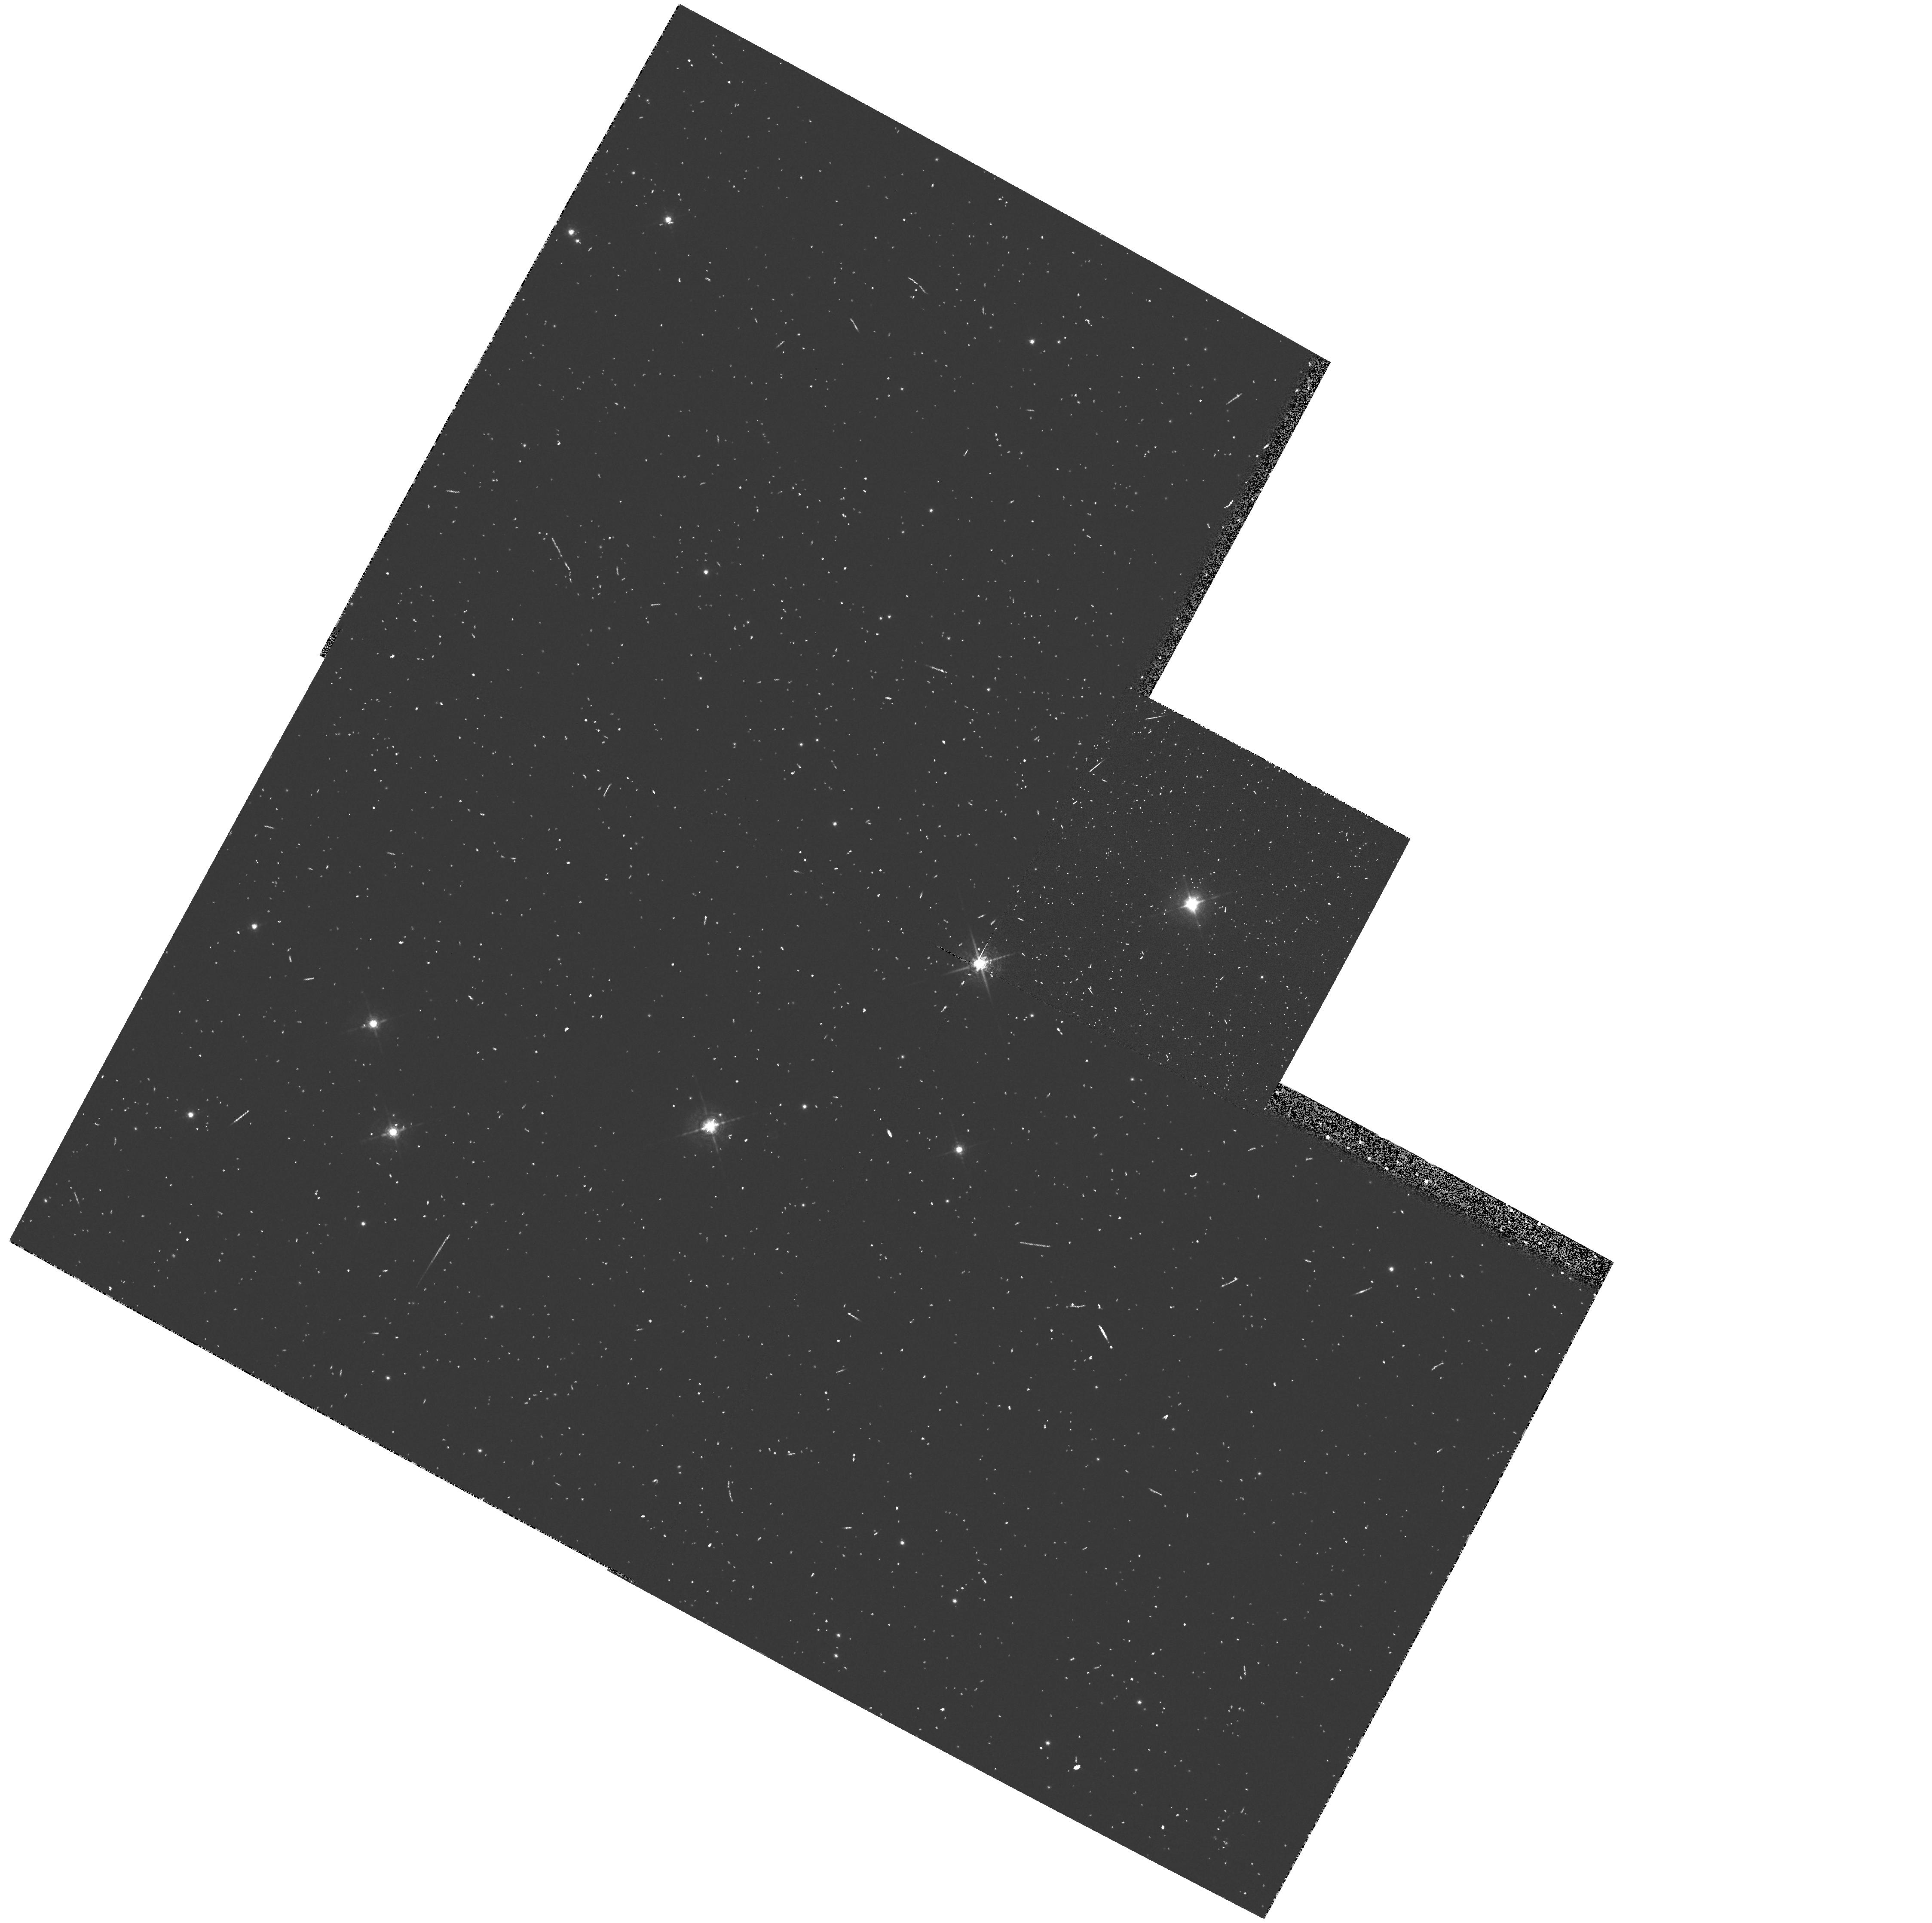
Target: QY-SGE. Instrument: WFPC2/PC. Filter: F588N. Exposure: 8 min. Observation ID: hst_6366_10_wfpc2_pc_f588n_u36b10

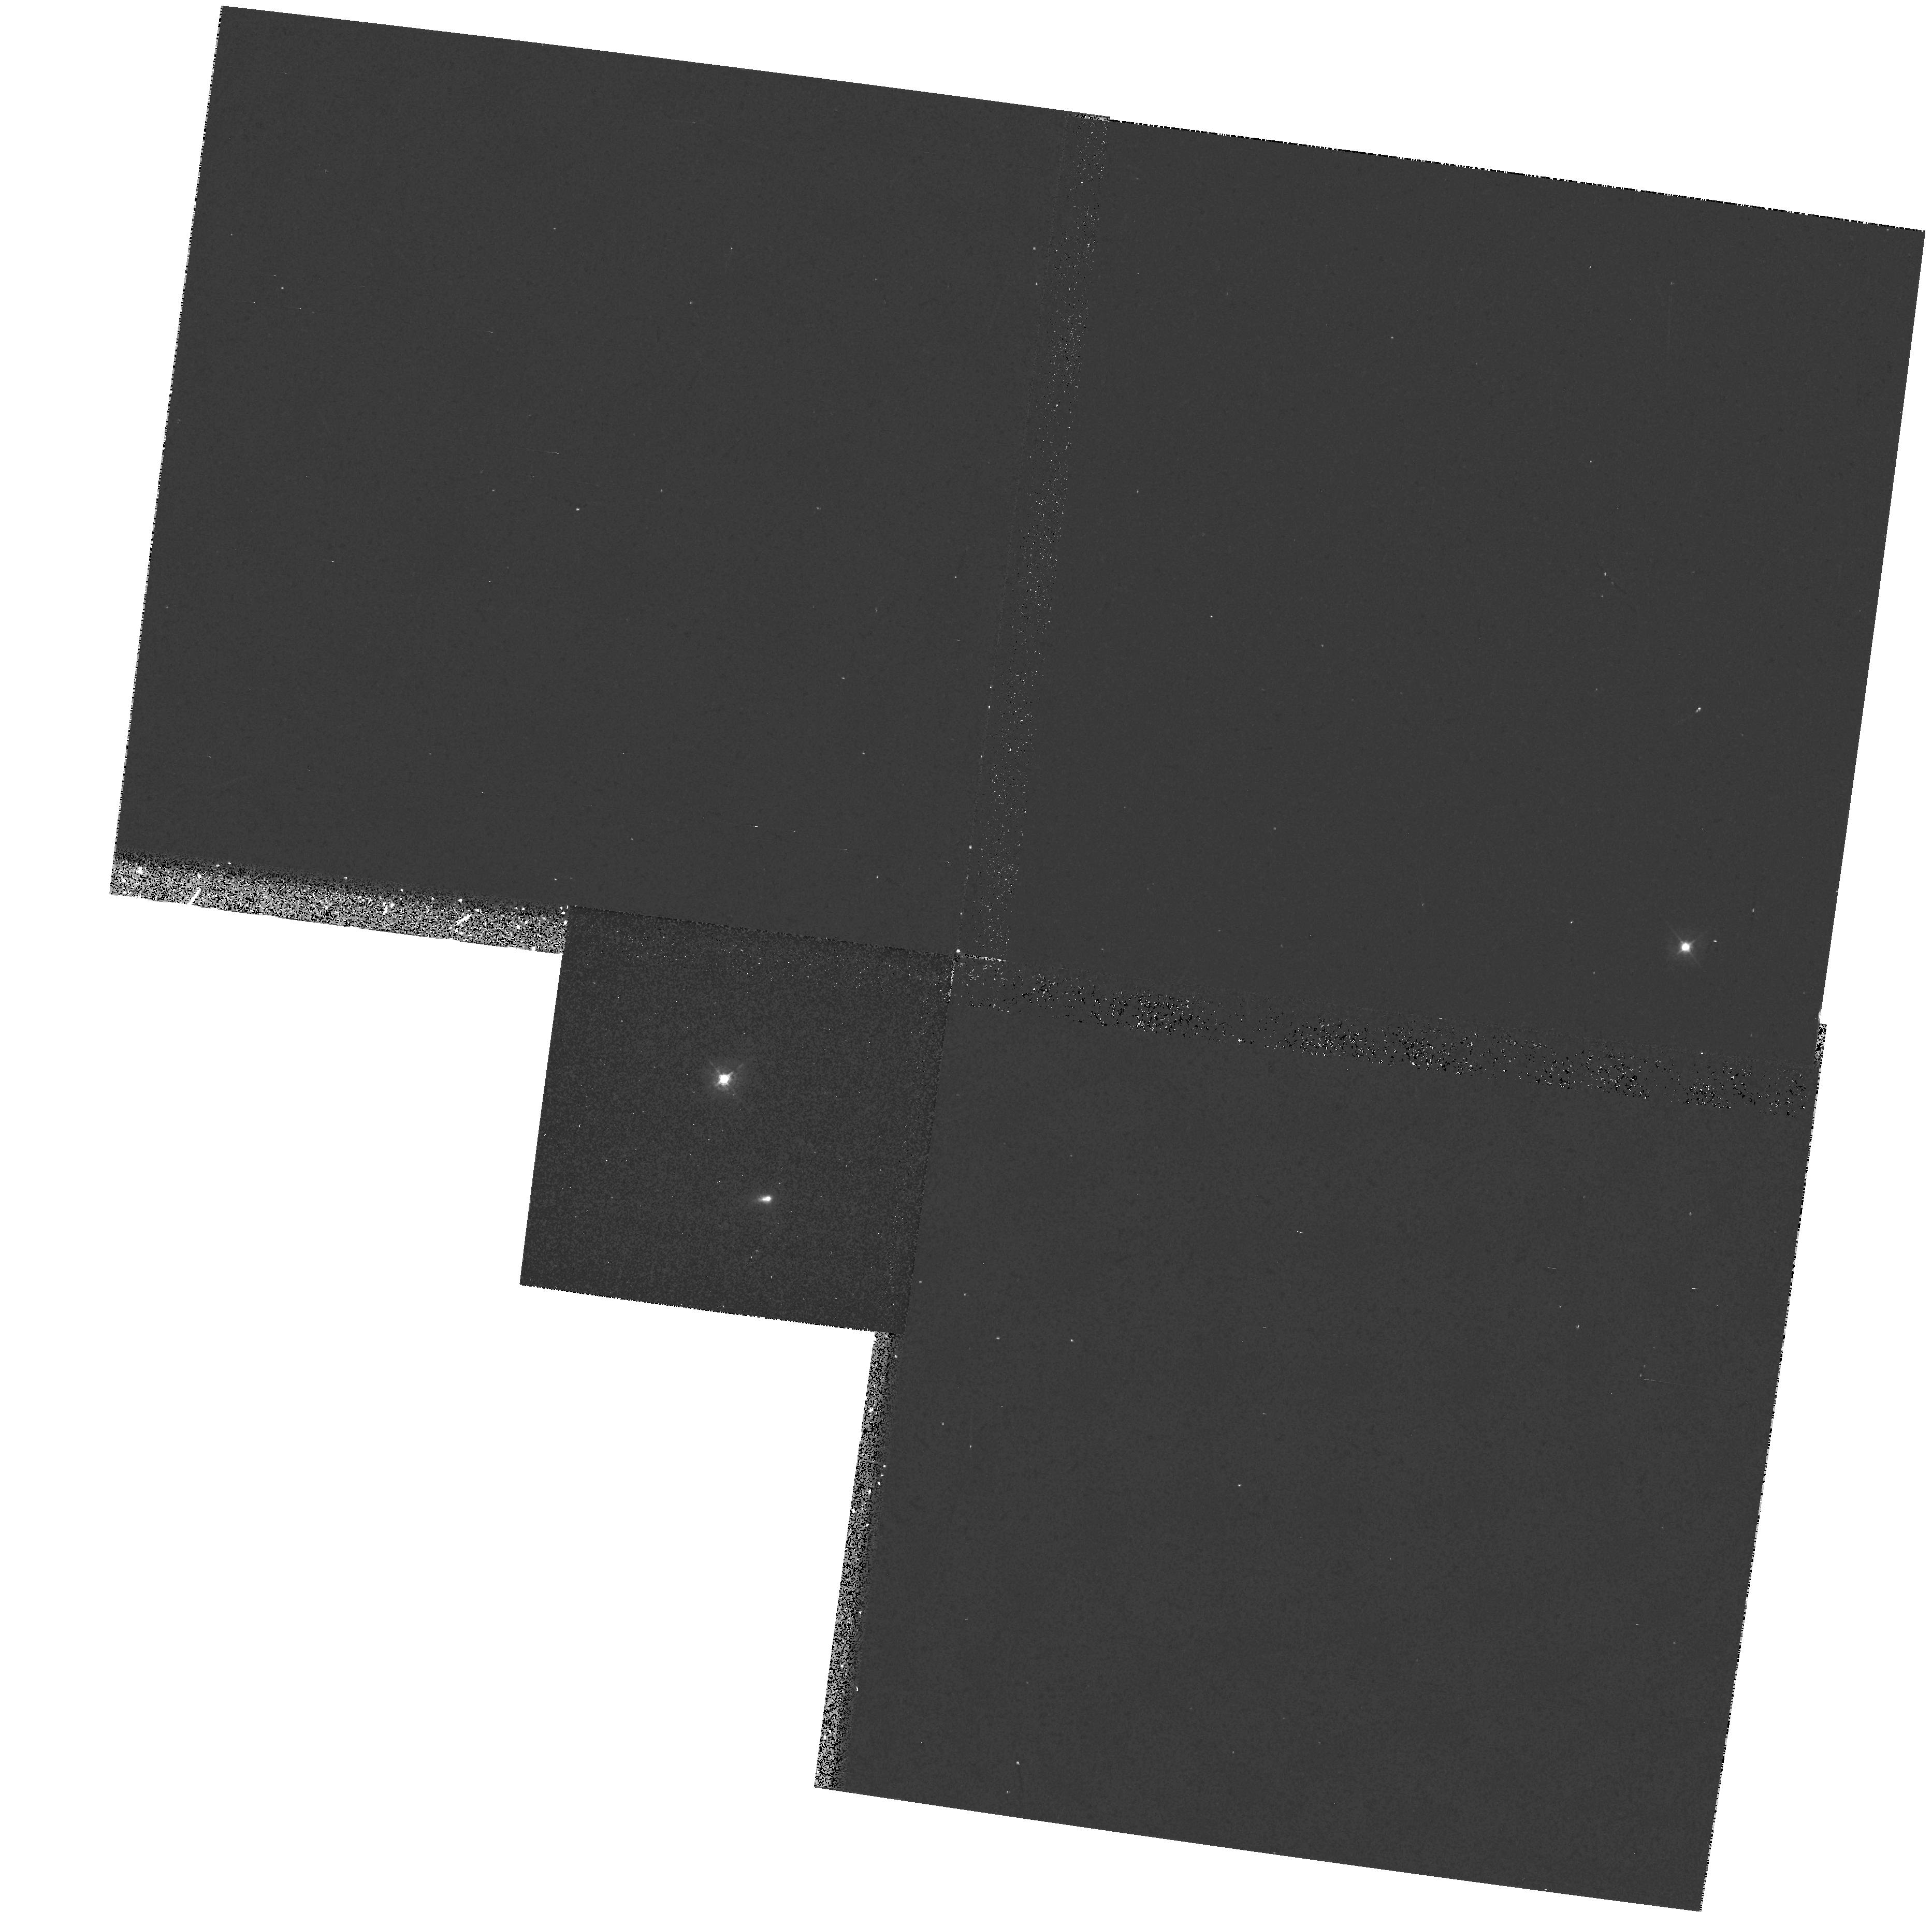
Target: RW-LMI. Instrument: WFPC2/PC. Filter: F439W. Exposure: 13 min. Observation ID: hst_6366_04_wfpc2_pc_f439w_u36b04

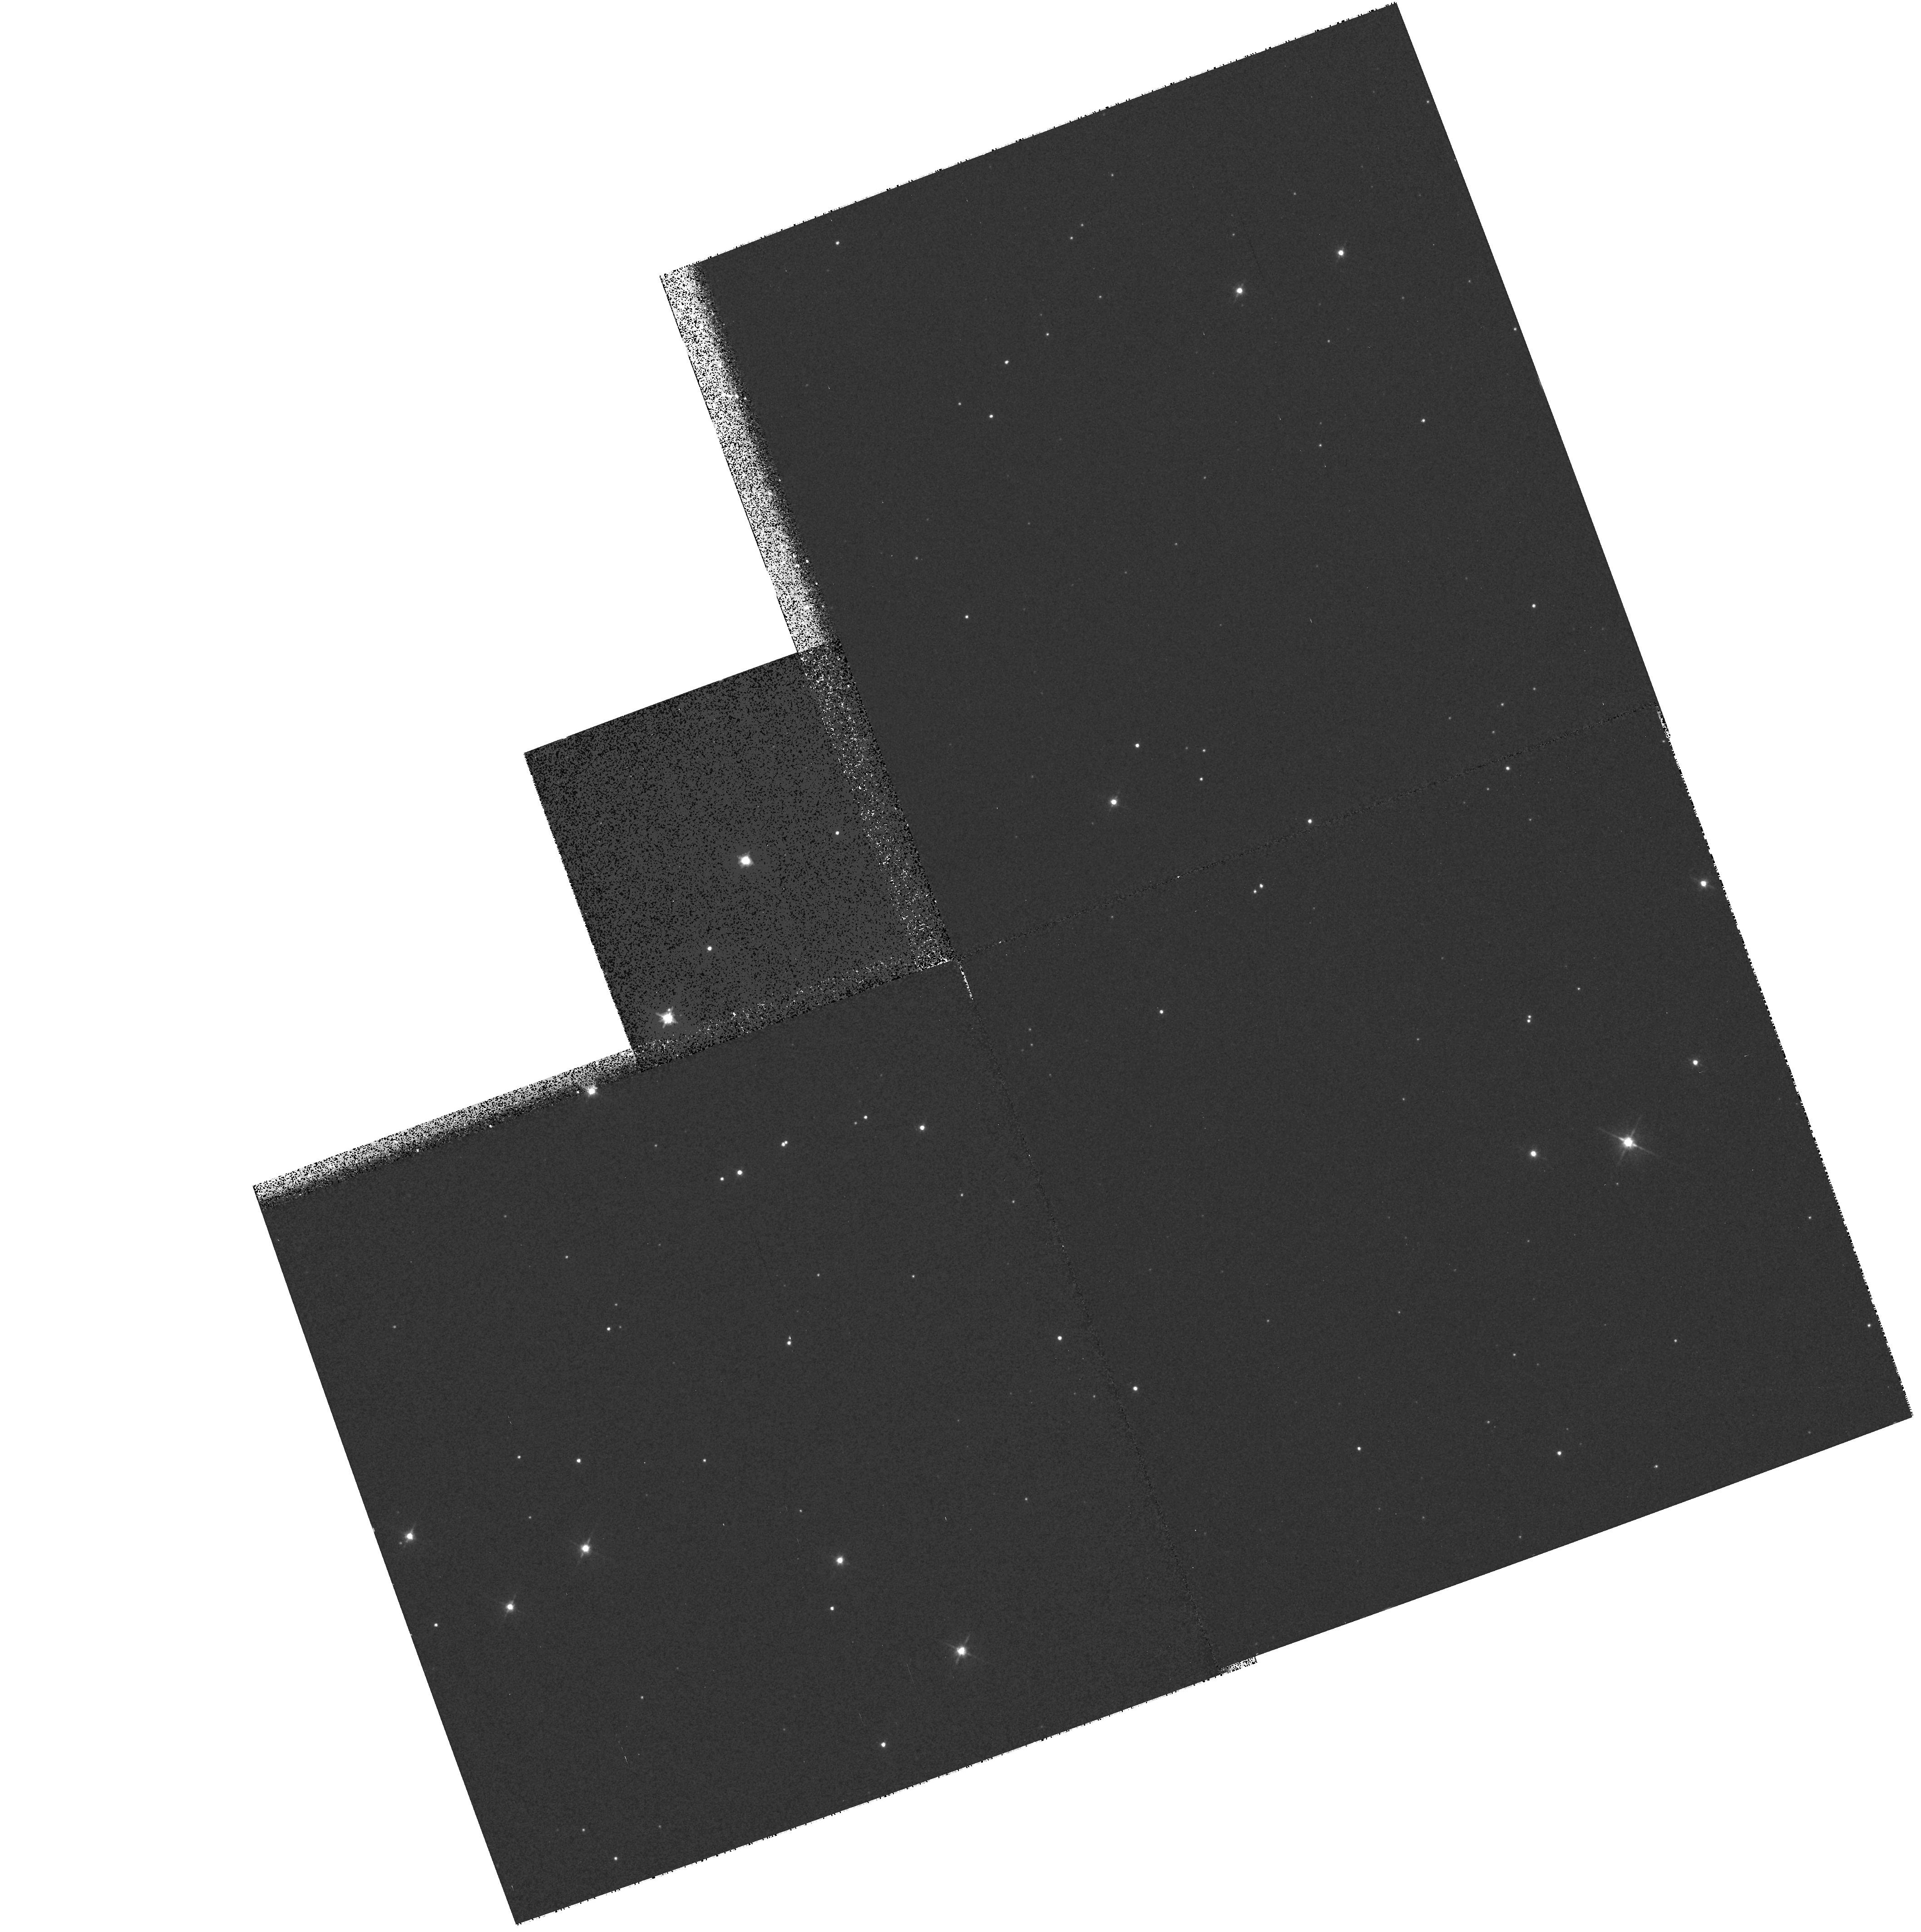
Target: V1899-CYG. Instrument: WFPC2/PC. Filter: F555W. Exposure: 12 min. Observation ID: hst_6366_11_wfpc2_pc_f555w_u36b11

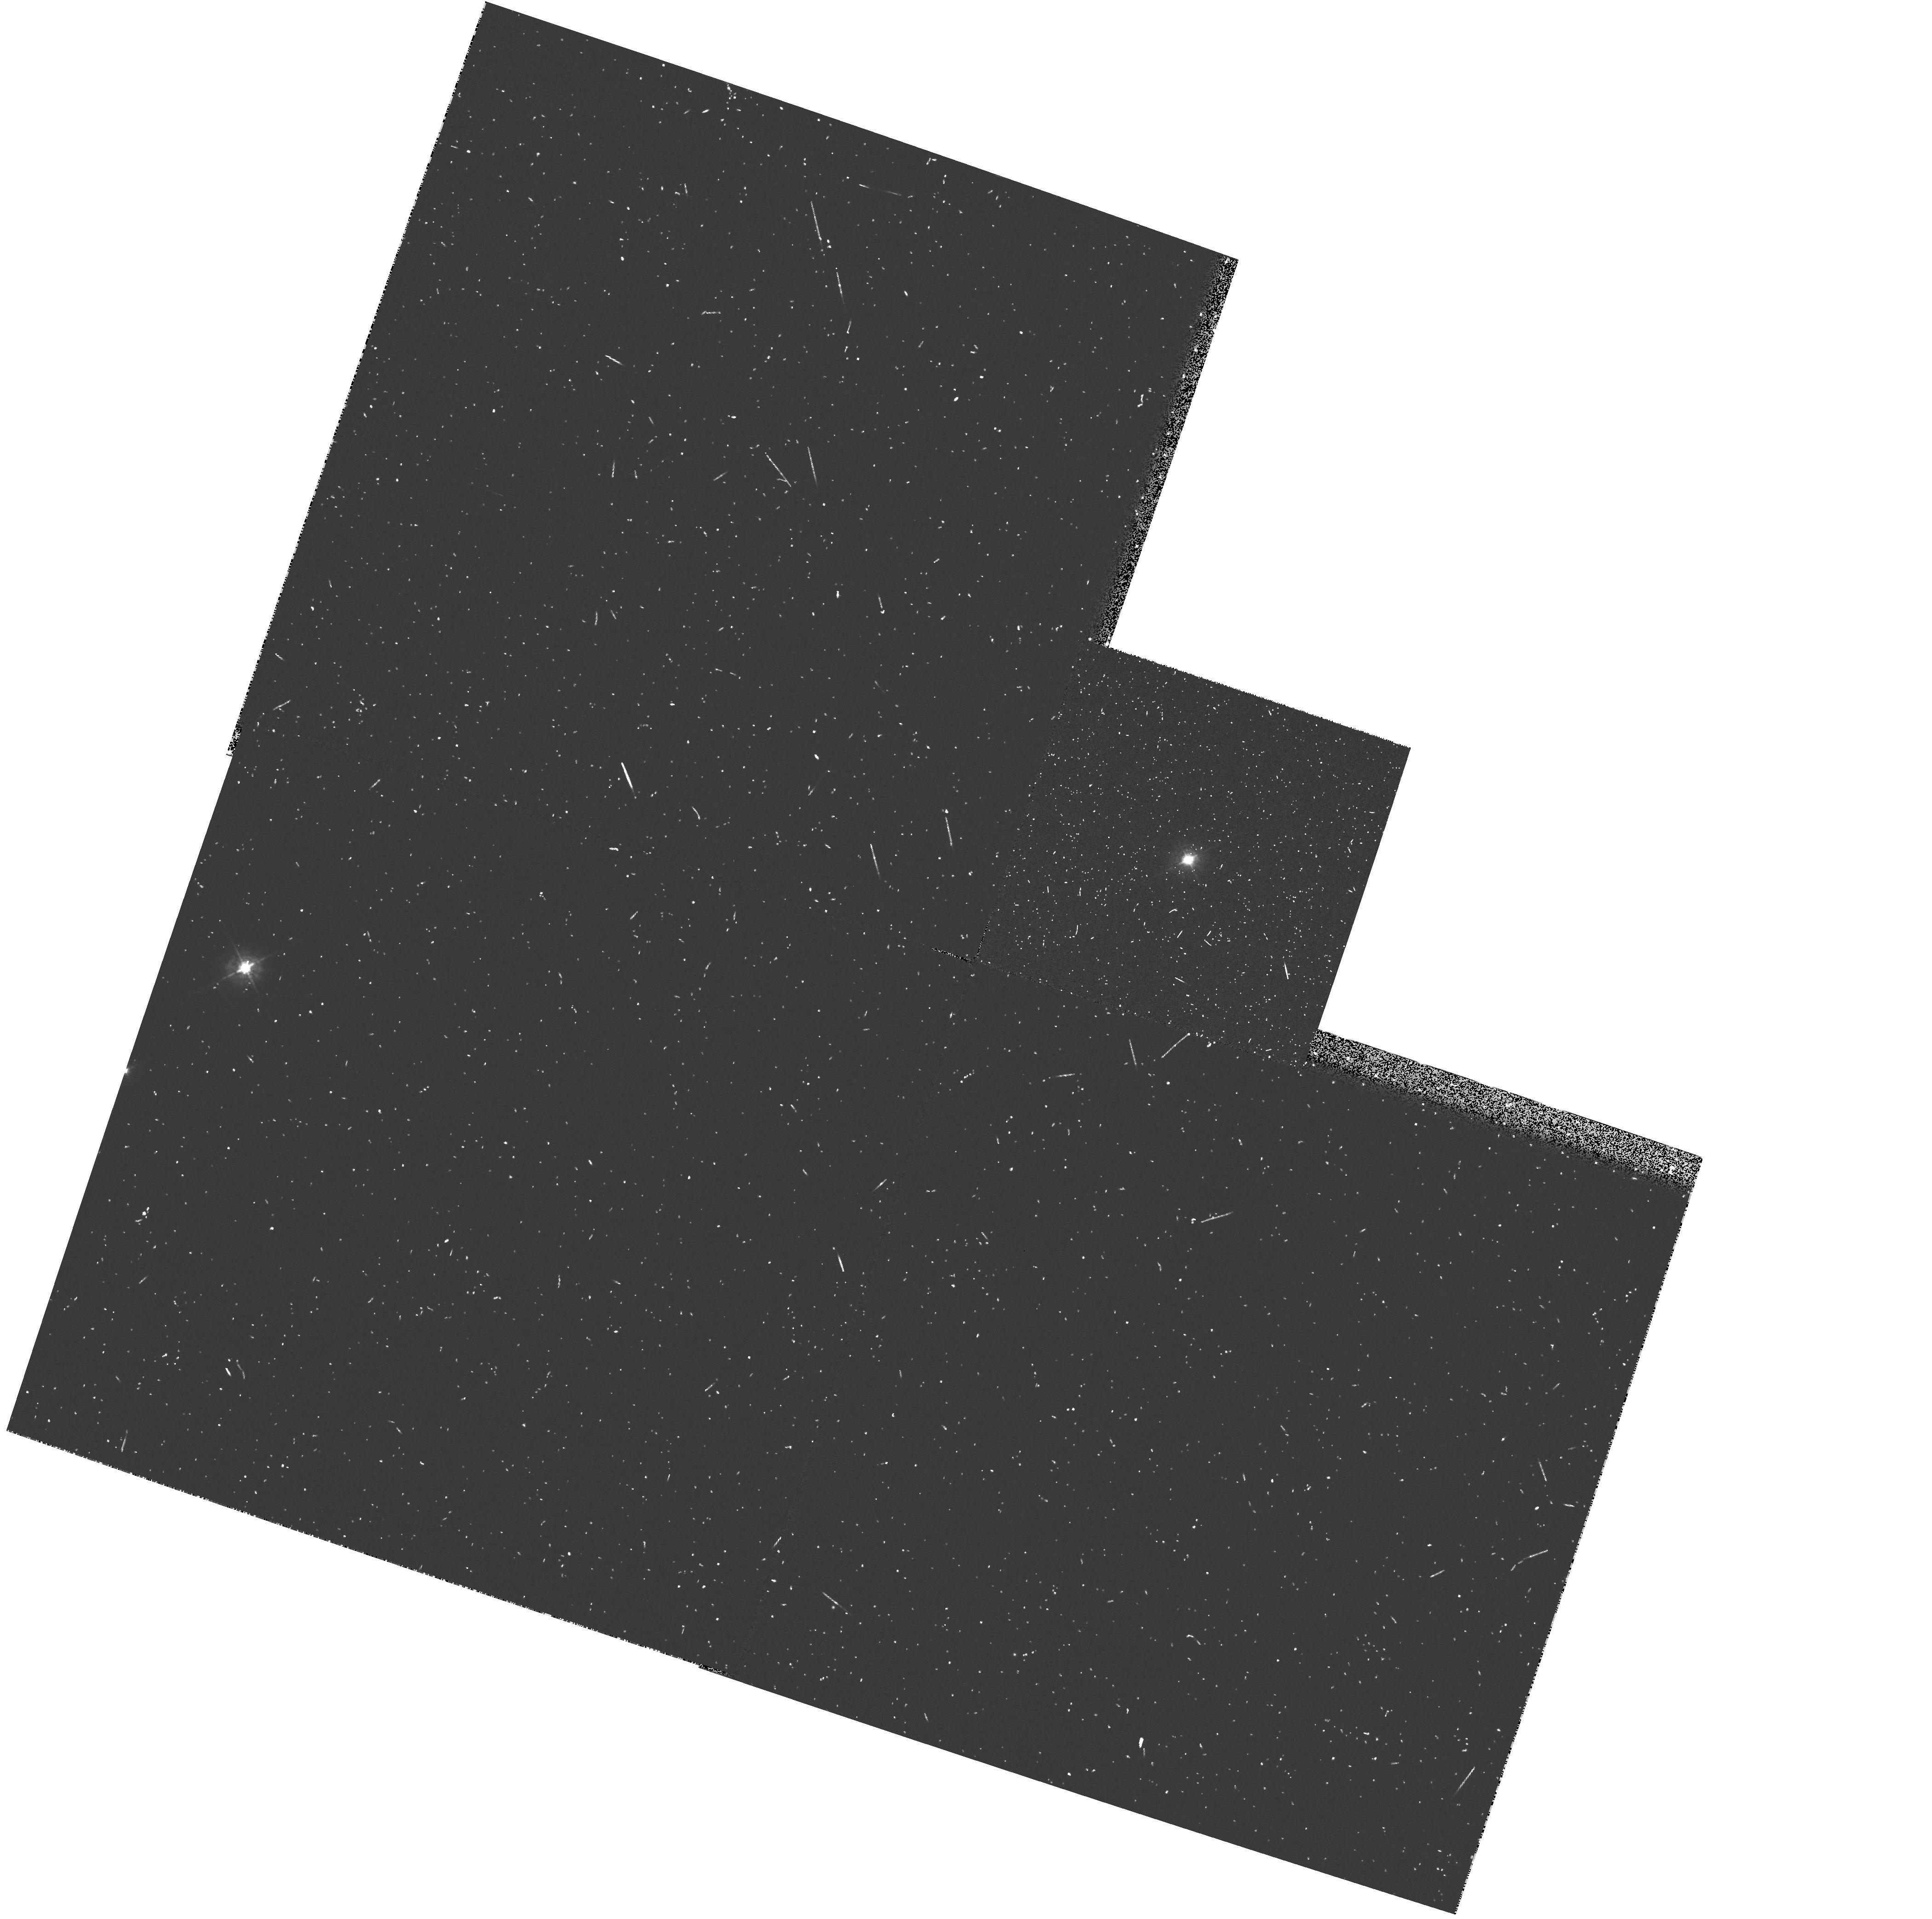
Target: HD111166. Instrument: WFPC2/PC. Filter: F439W. Exposure: 10 min. Observation ID: hst_6366_06_wfpc2_pc_f439w_u36b06

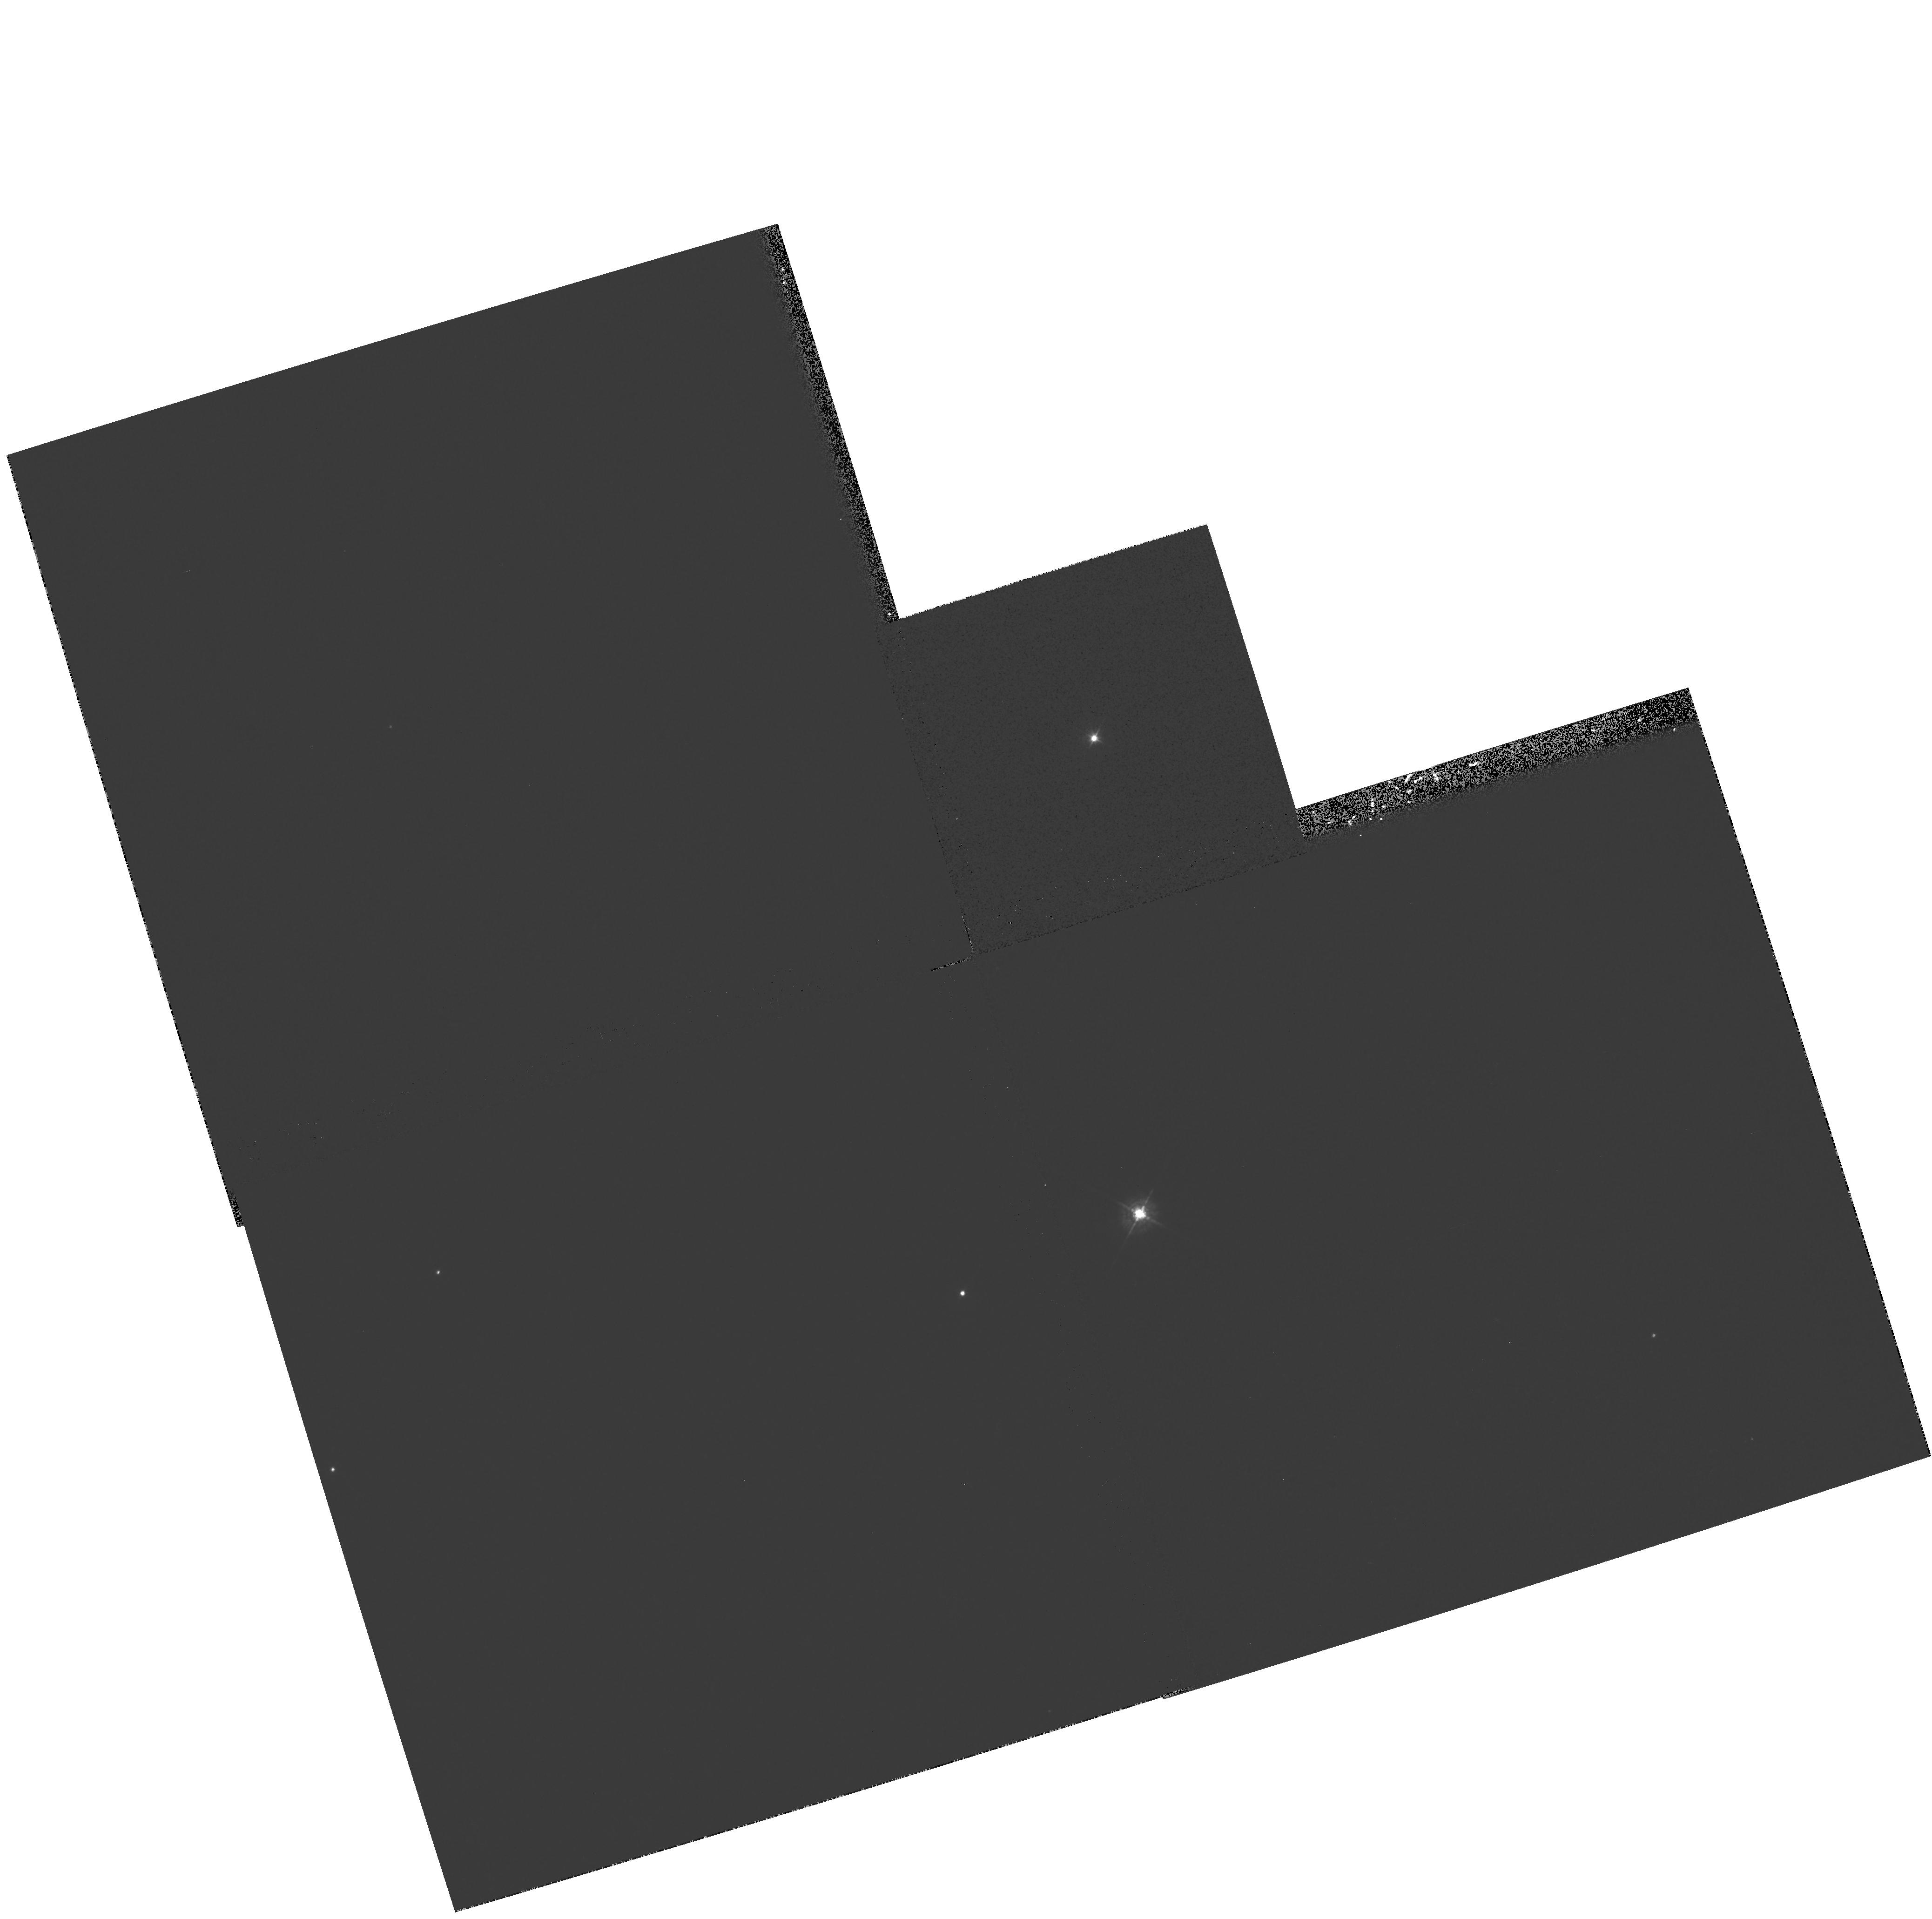
Target: BD-20D3283. Instrument: WFPC2/PC. Filter: F439W. Exposure: 6 min. Observation ID: hst_6366_05_wfpc2_pc_f439w_u36b05

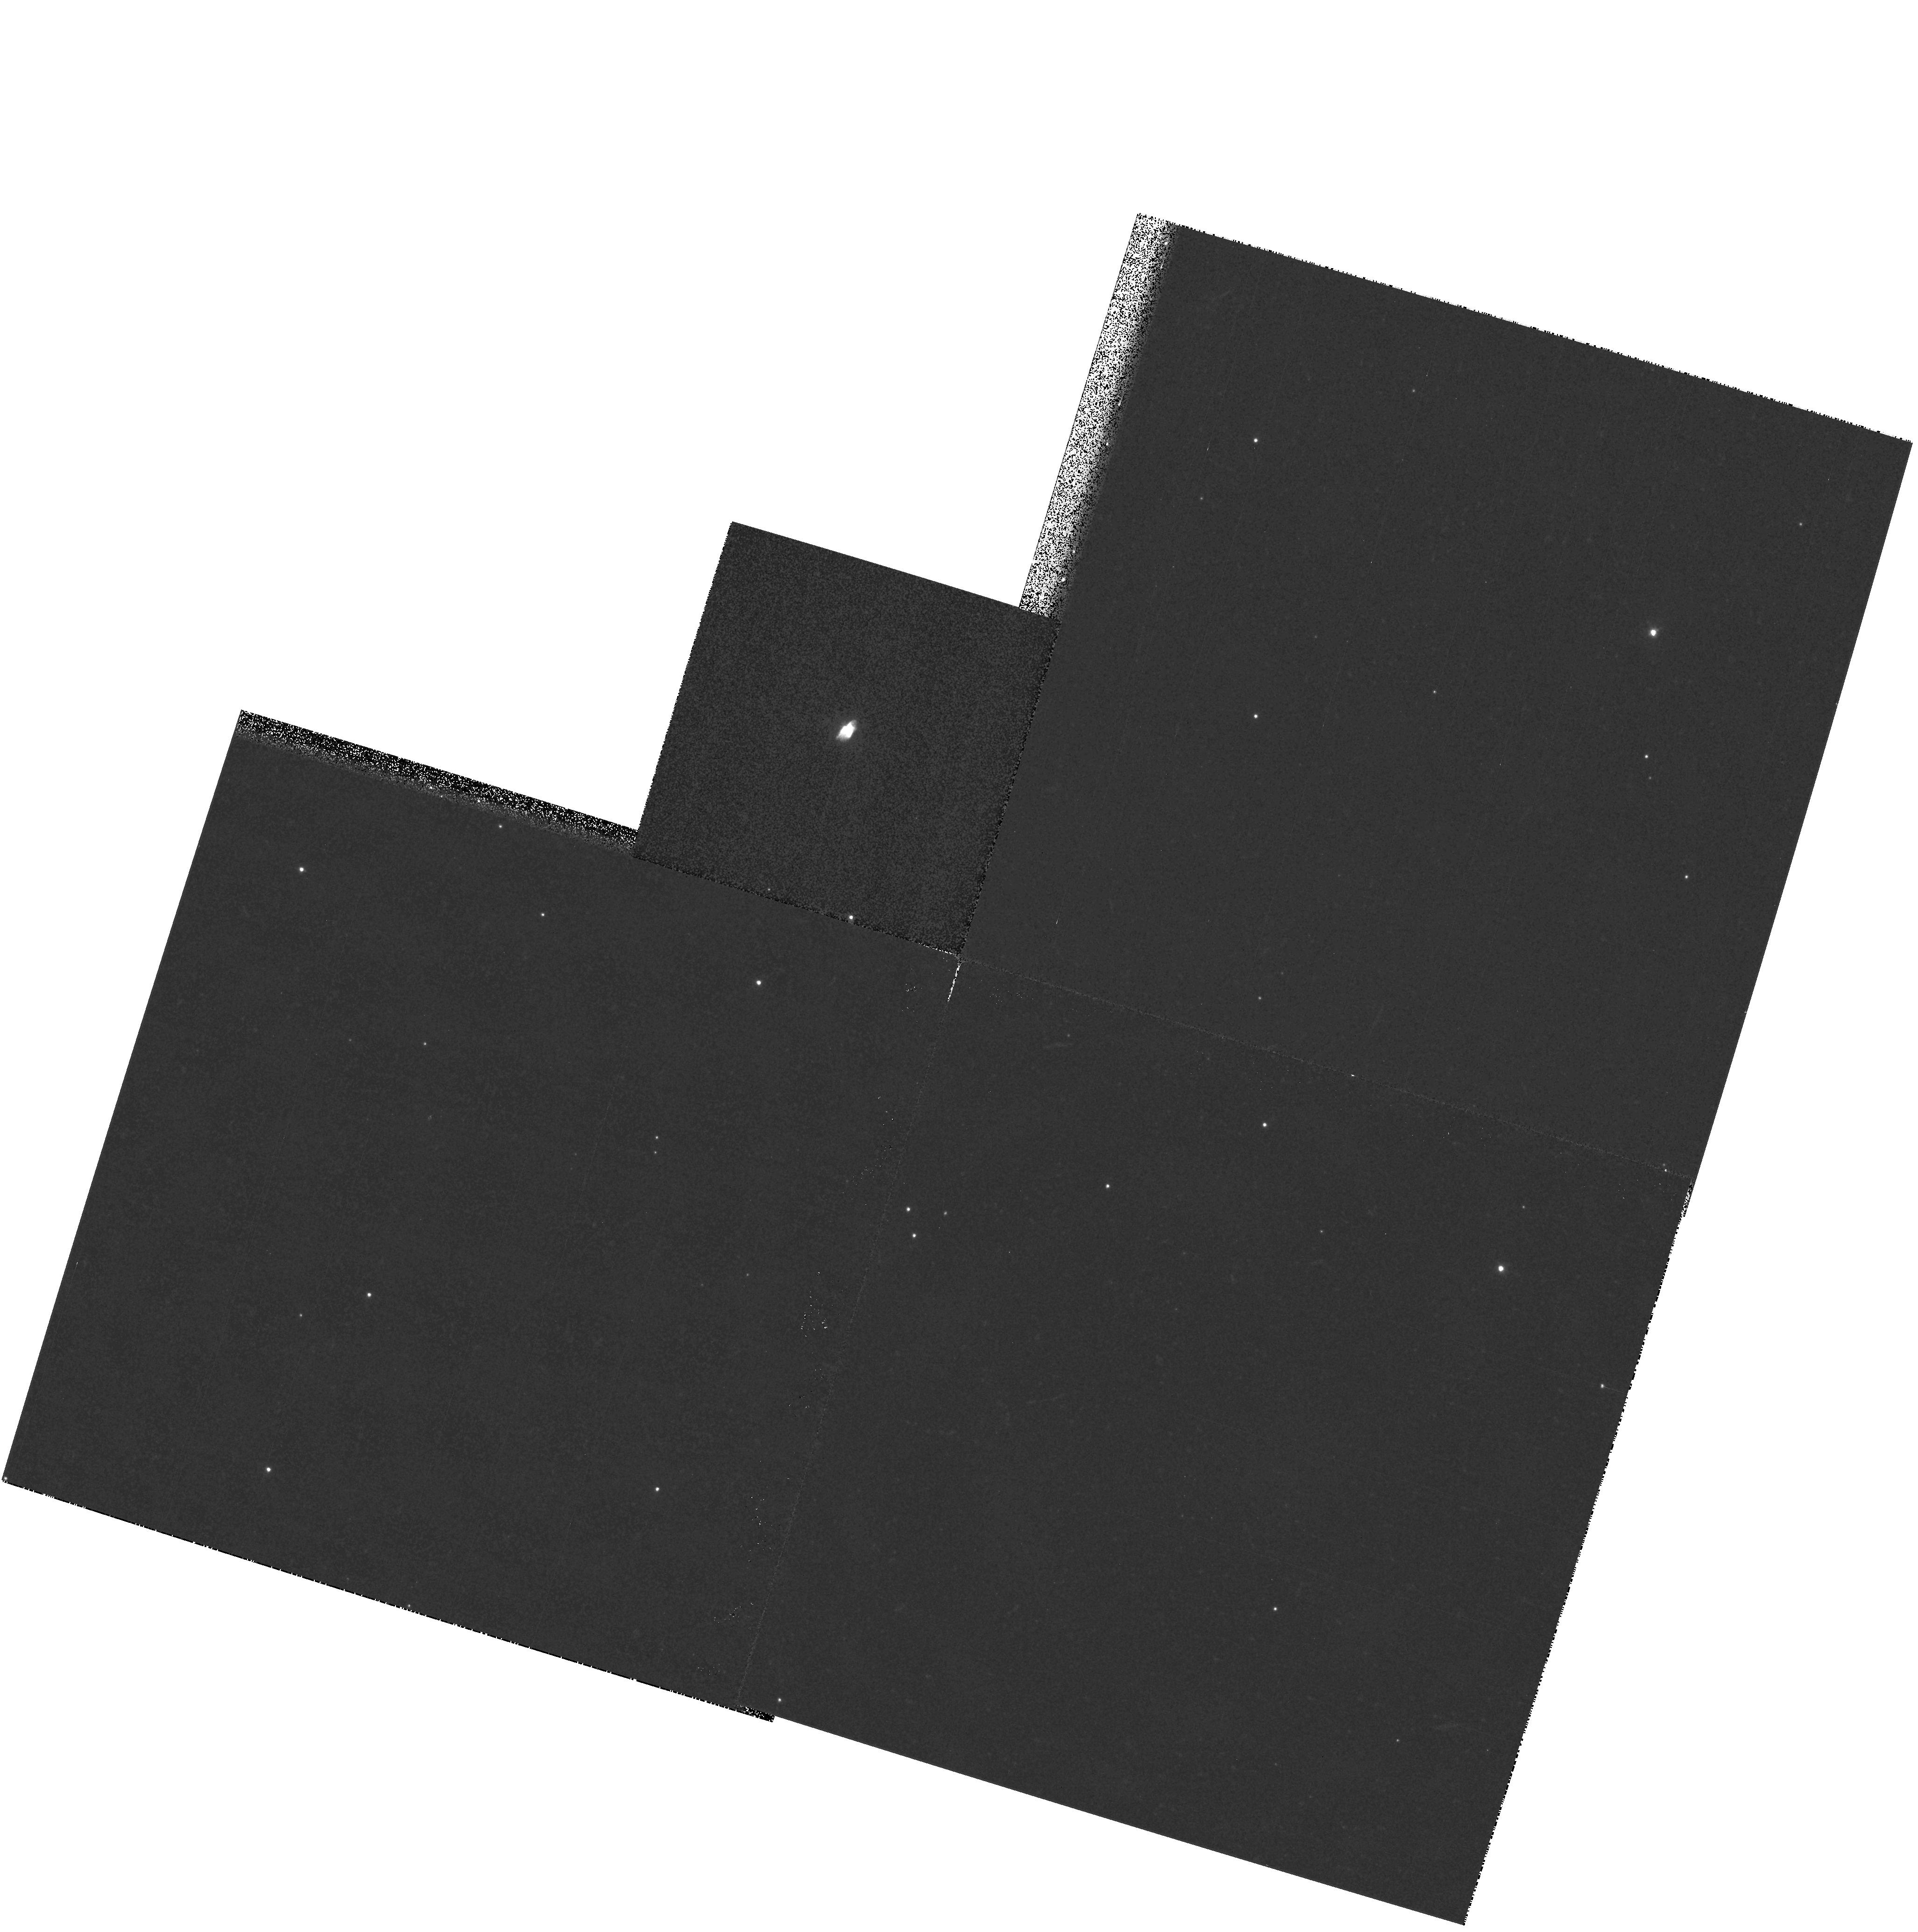
Target: IRAS08005-2356. Instrument: WFPC2/PC. Filter: F439W. Exposure: 1 min. Observation ID: hst_6366_02_wfpc2_pc_f439w_u36b02

The Early Onset of Asymmetric Outflow During the Planetary Nebula Formation Process (PI: Trammell, Susan)

We propose to study early mass loss in the planetary nebula (PN) formation process using the high resolution imaging capabilities of HST. While tremendous progress has been made in understanding the late stages of PN formation, the details of the earliest phases of this metamorphosis are still vague. A knowledge of the characteristics of the mass loss occurring as a star leaves the asymptotic giant branch (AGB) is crucial to a complete picture of the PN development, since early mass loss is thought to determine the final shape of an object by confining the faster winds that occur later in the formation process. Unfortunately, there is little observational evidence that probes the distribution of this early ejecta. Is the final morphology of a PN imprinted at early times as suggested by the formation models? Fully developed PNe display a variety of morphologies ranging from round to bipolar. Based on the formation models we might expect material ejected early in the development of a PN to also exhibit a range of morphologies. Is this what we observe? We will directly address these questions by obtaining PC2 images of a sample of AGB/post-AGB stars. We have shown, using polarimetry, that the stars in this sample possess extended scattering envelopes that are spatially unresolved from the ground, but can be resolved using HST. These observations will reveal the morphology of the ejecta in the first stages of the PN formation process, thus testing the validity of the current models of PN formation.